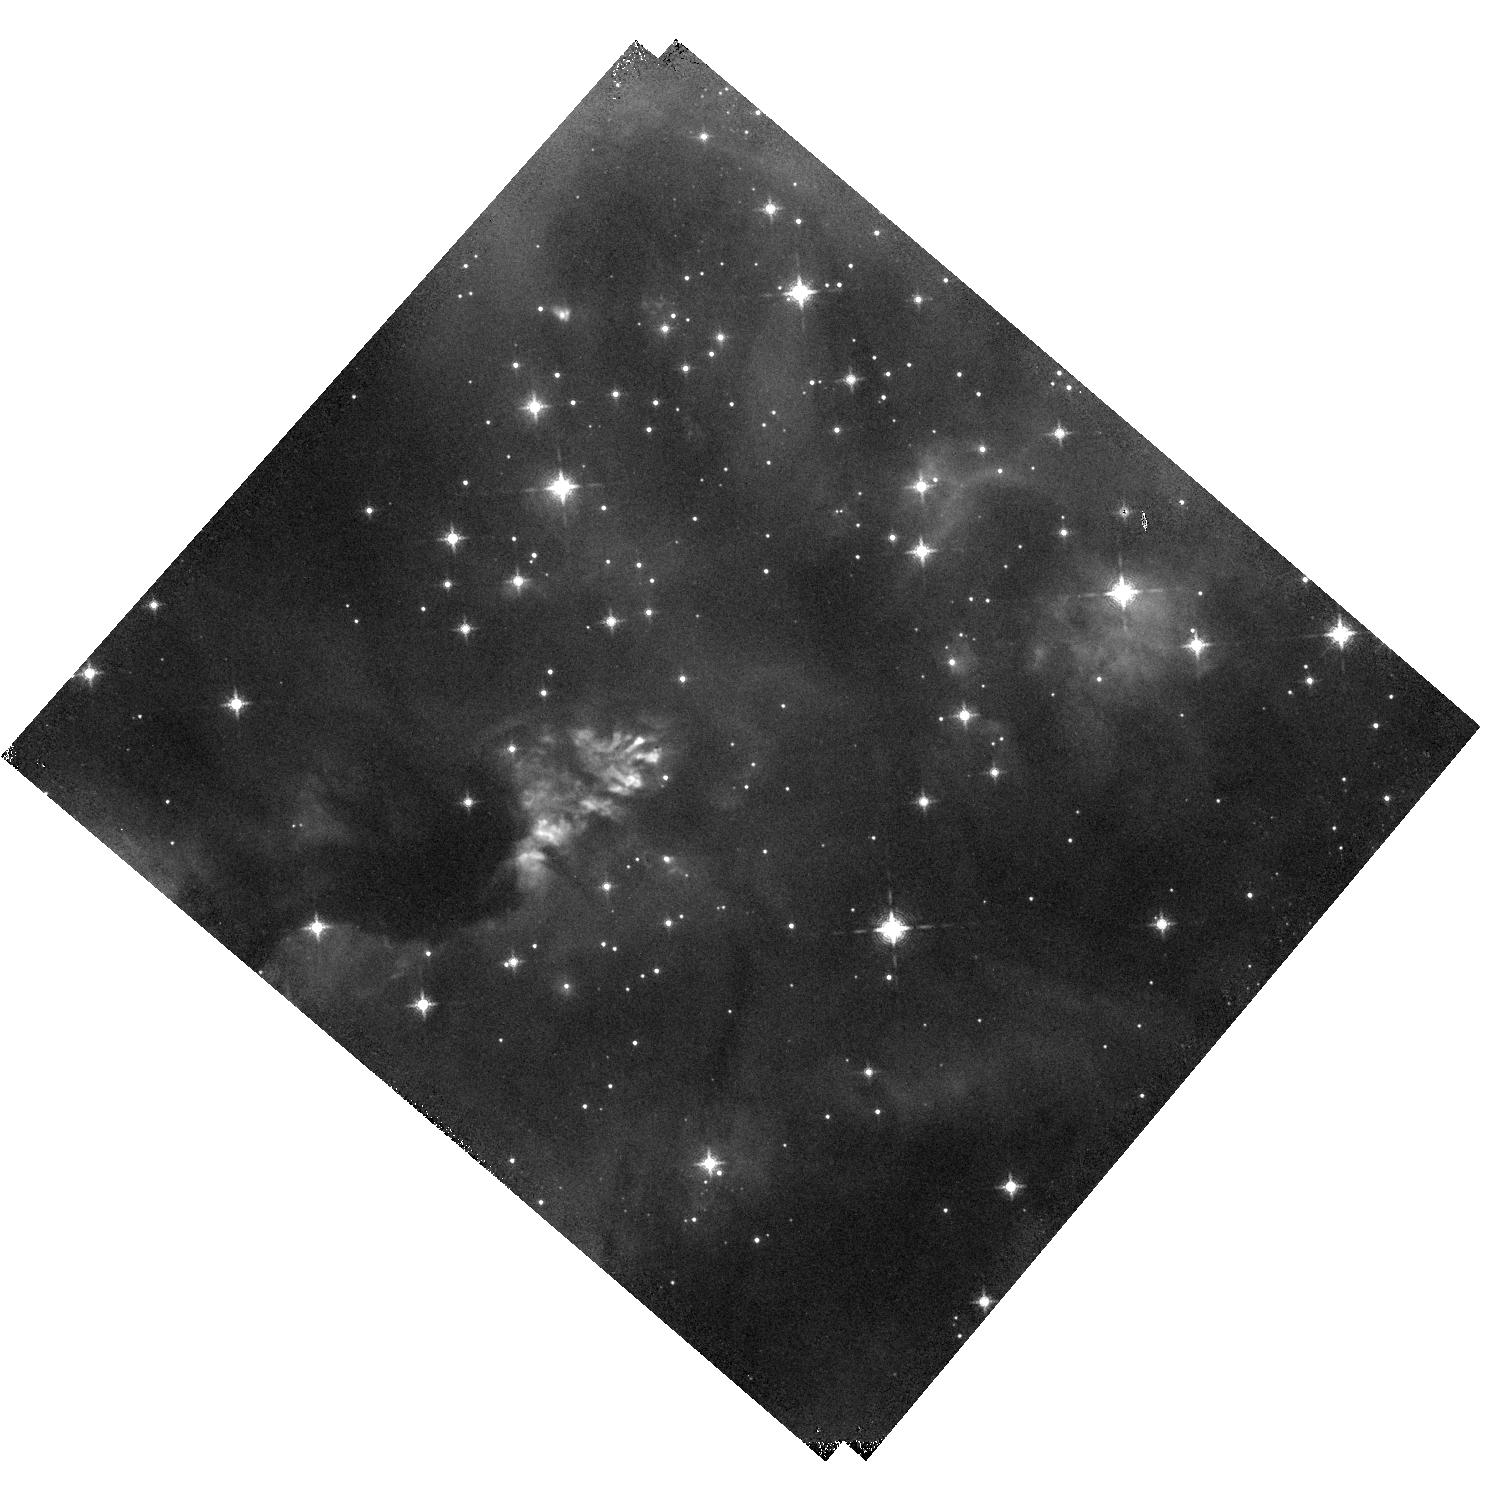
Target: IRAS16562-3959
Instrument: WFC3/IR
Filter: F128N
Exposure: 15 min
Observation ID: hst_14465_05_wfc3_ir_f128n_id3105

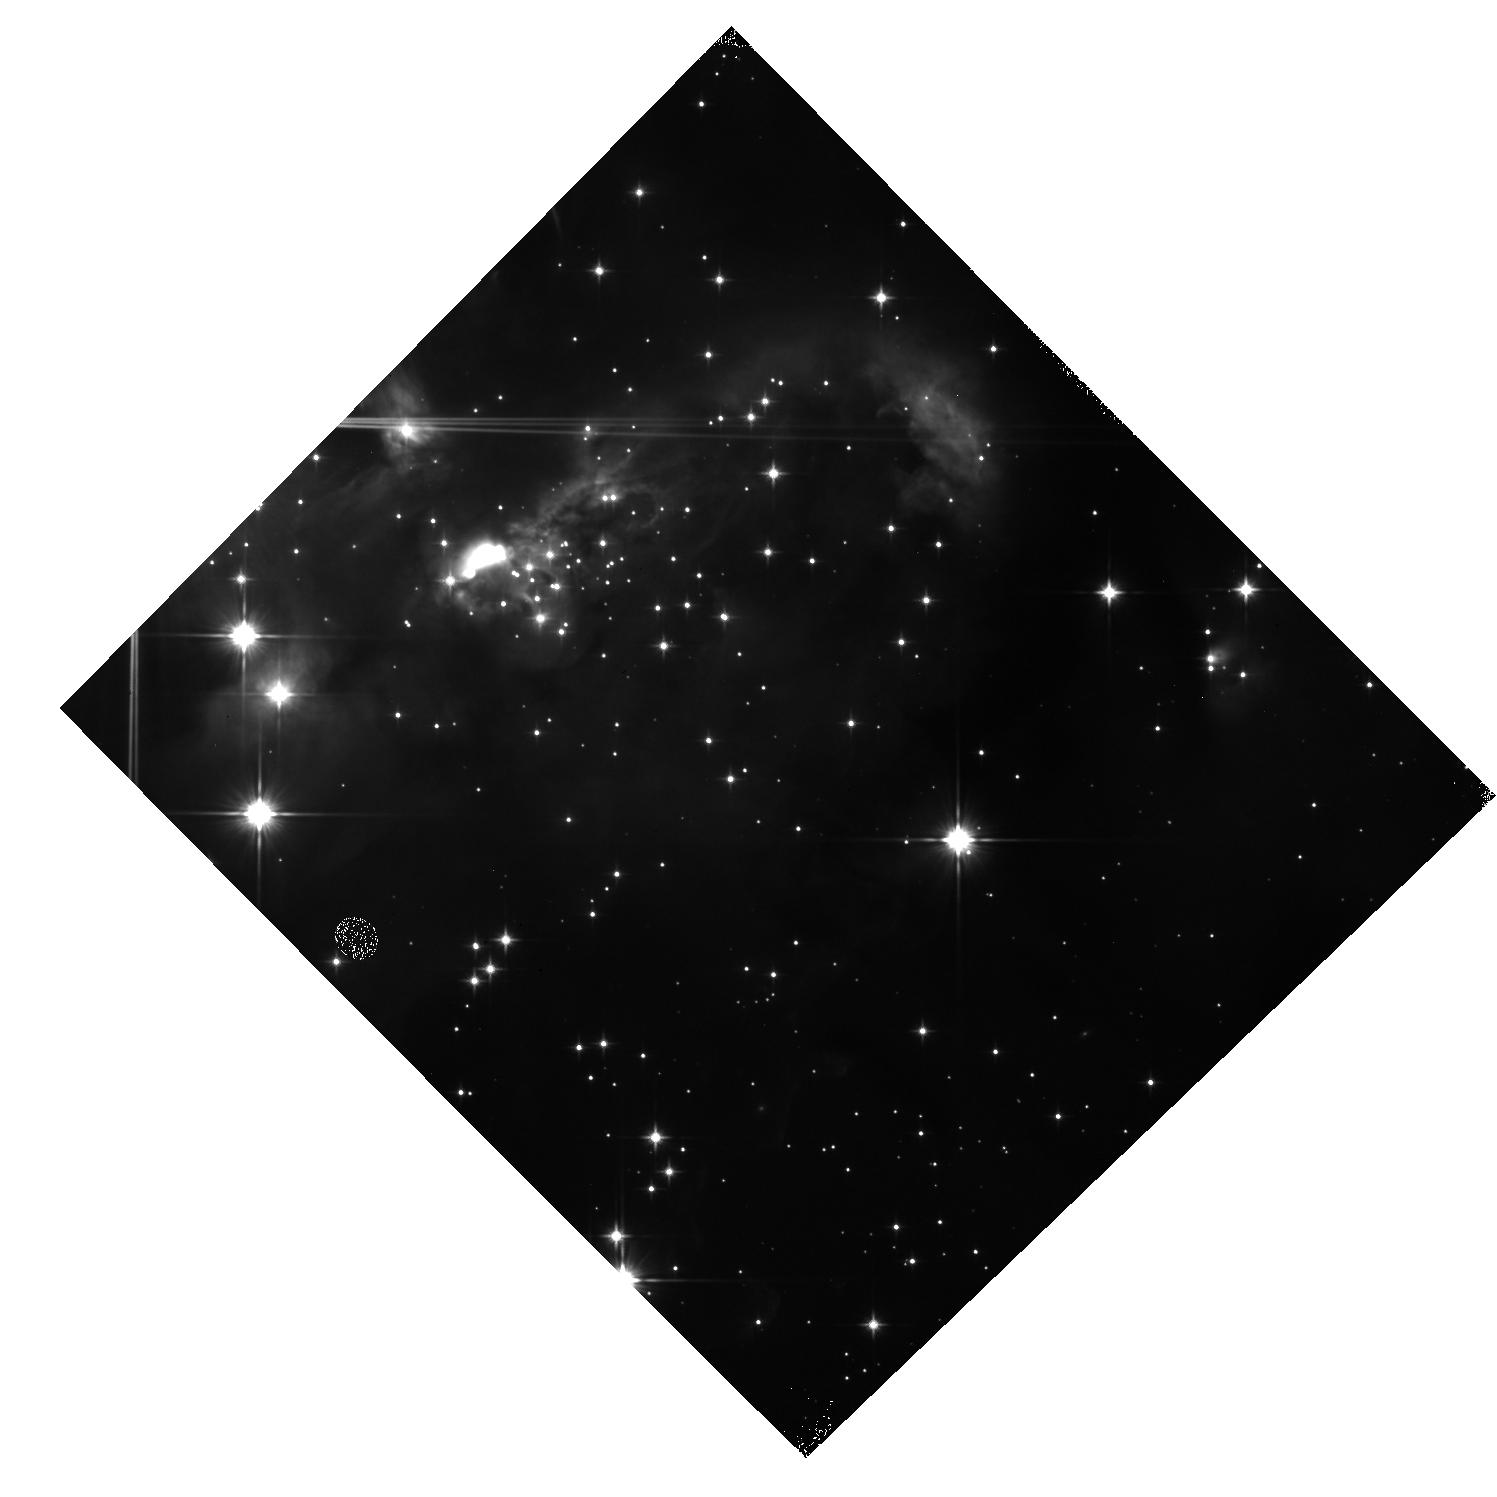
Target: IRAS07299-1651
Instrument: WFC3/IR
Filter: F110W
Exposure: 7 min
Observation ID: hst_14465_02_wfc3_ir_f110w_id3102

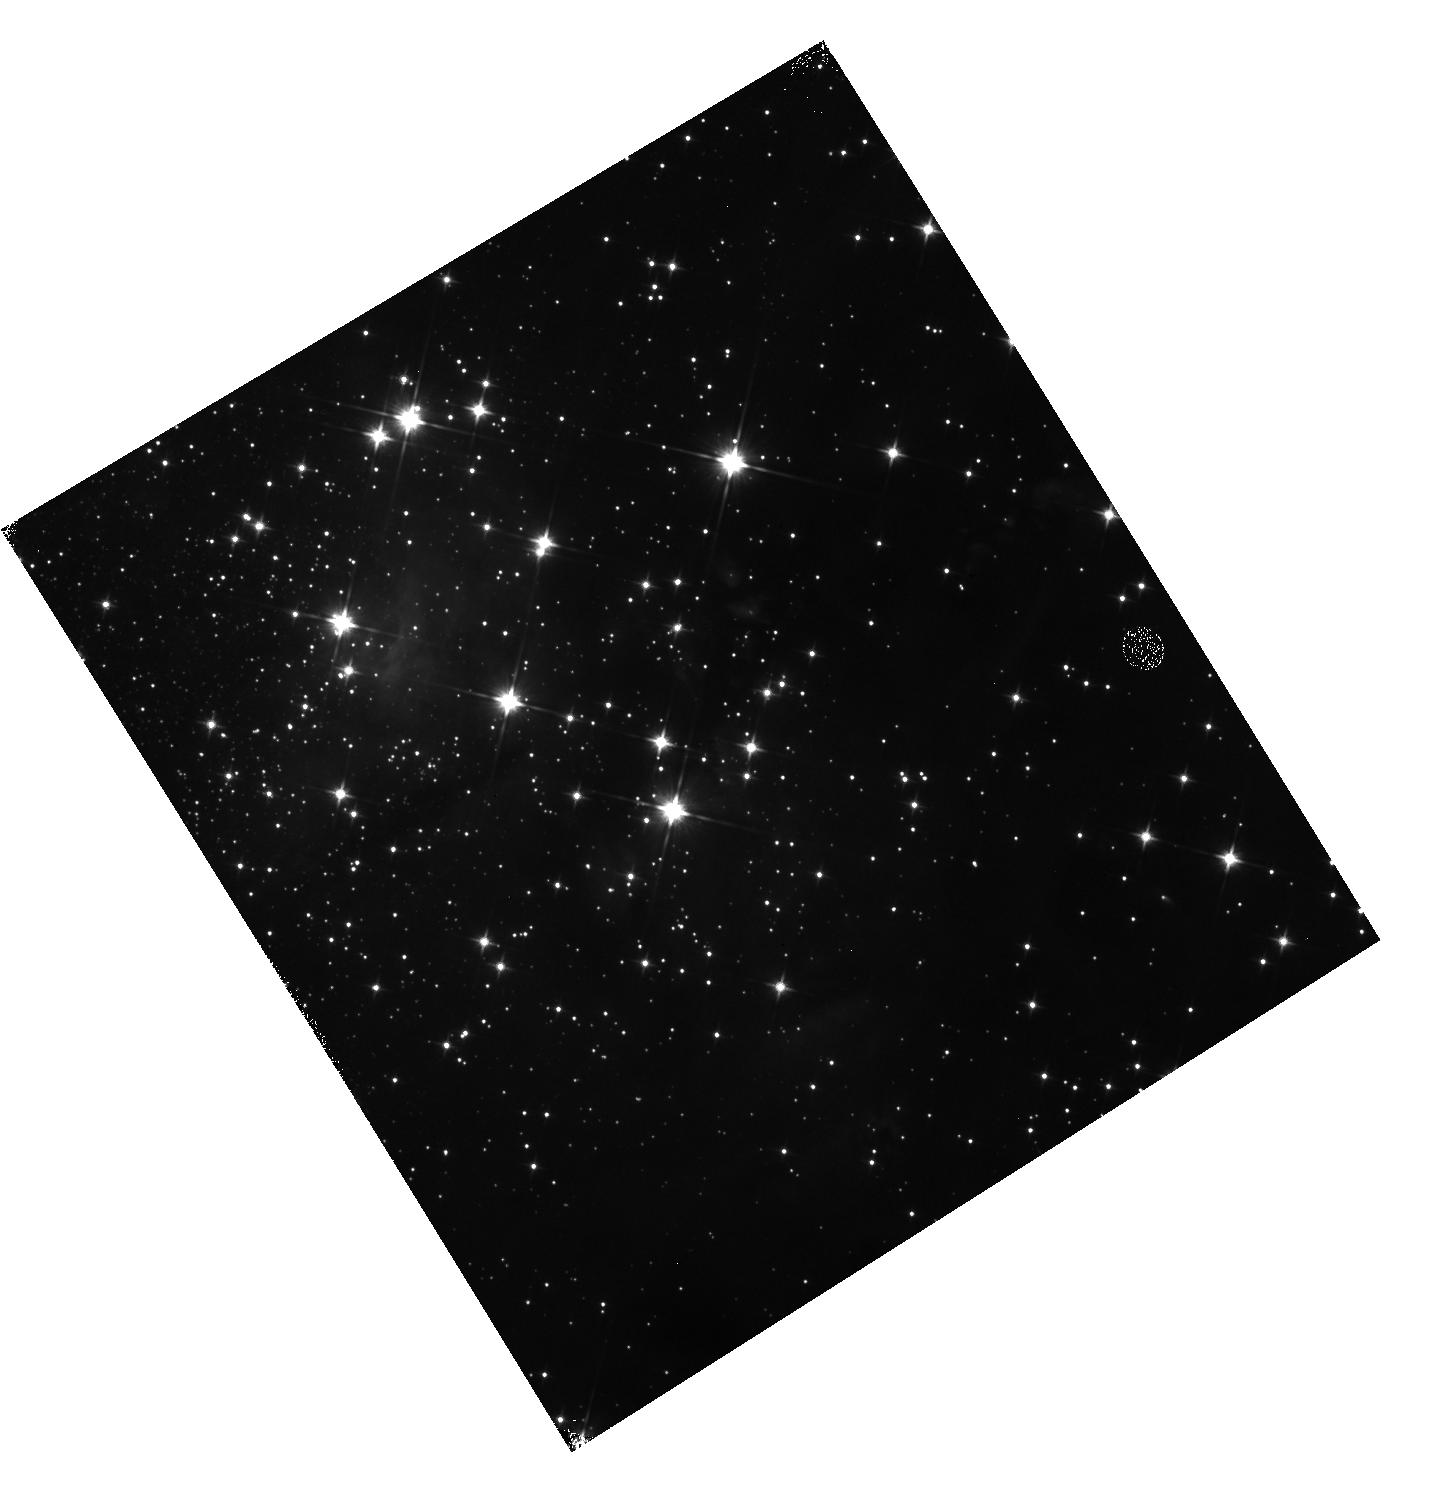
Target: G339.88-1.26
Instrument: WFC3/IR
Filter: F110W
Exposure: 7 min
Observation ID: hst_14465_04_wfc3_ir_f110w_id3104

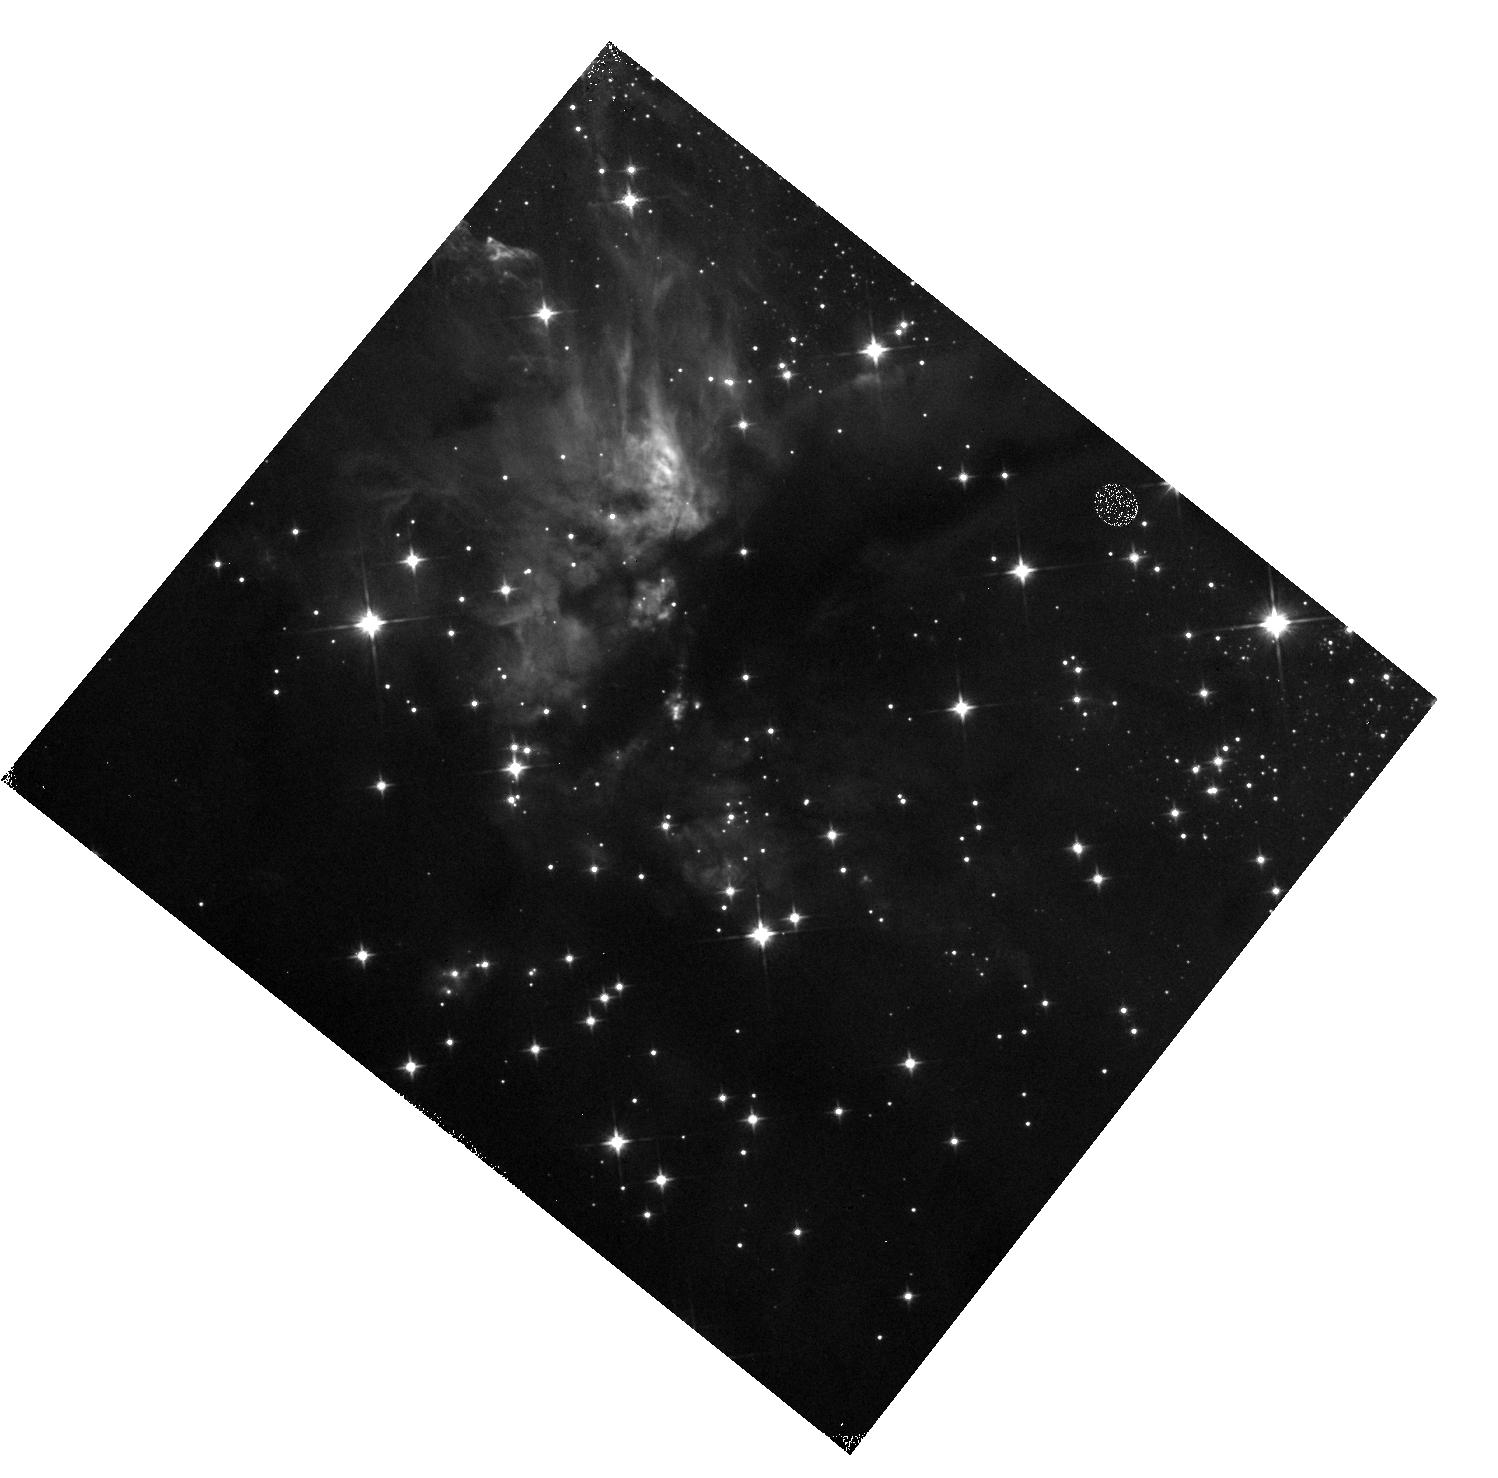
Target: G035.20-0.74
Instrument: WFC3/IR
Filter: F110W
Exposure: 7 min
Observation ID: hst_14465_01_wfc3_ir_f110w_id3101

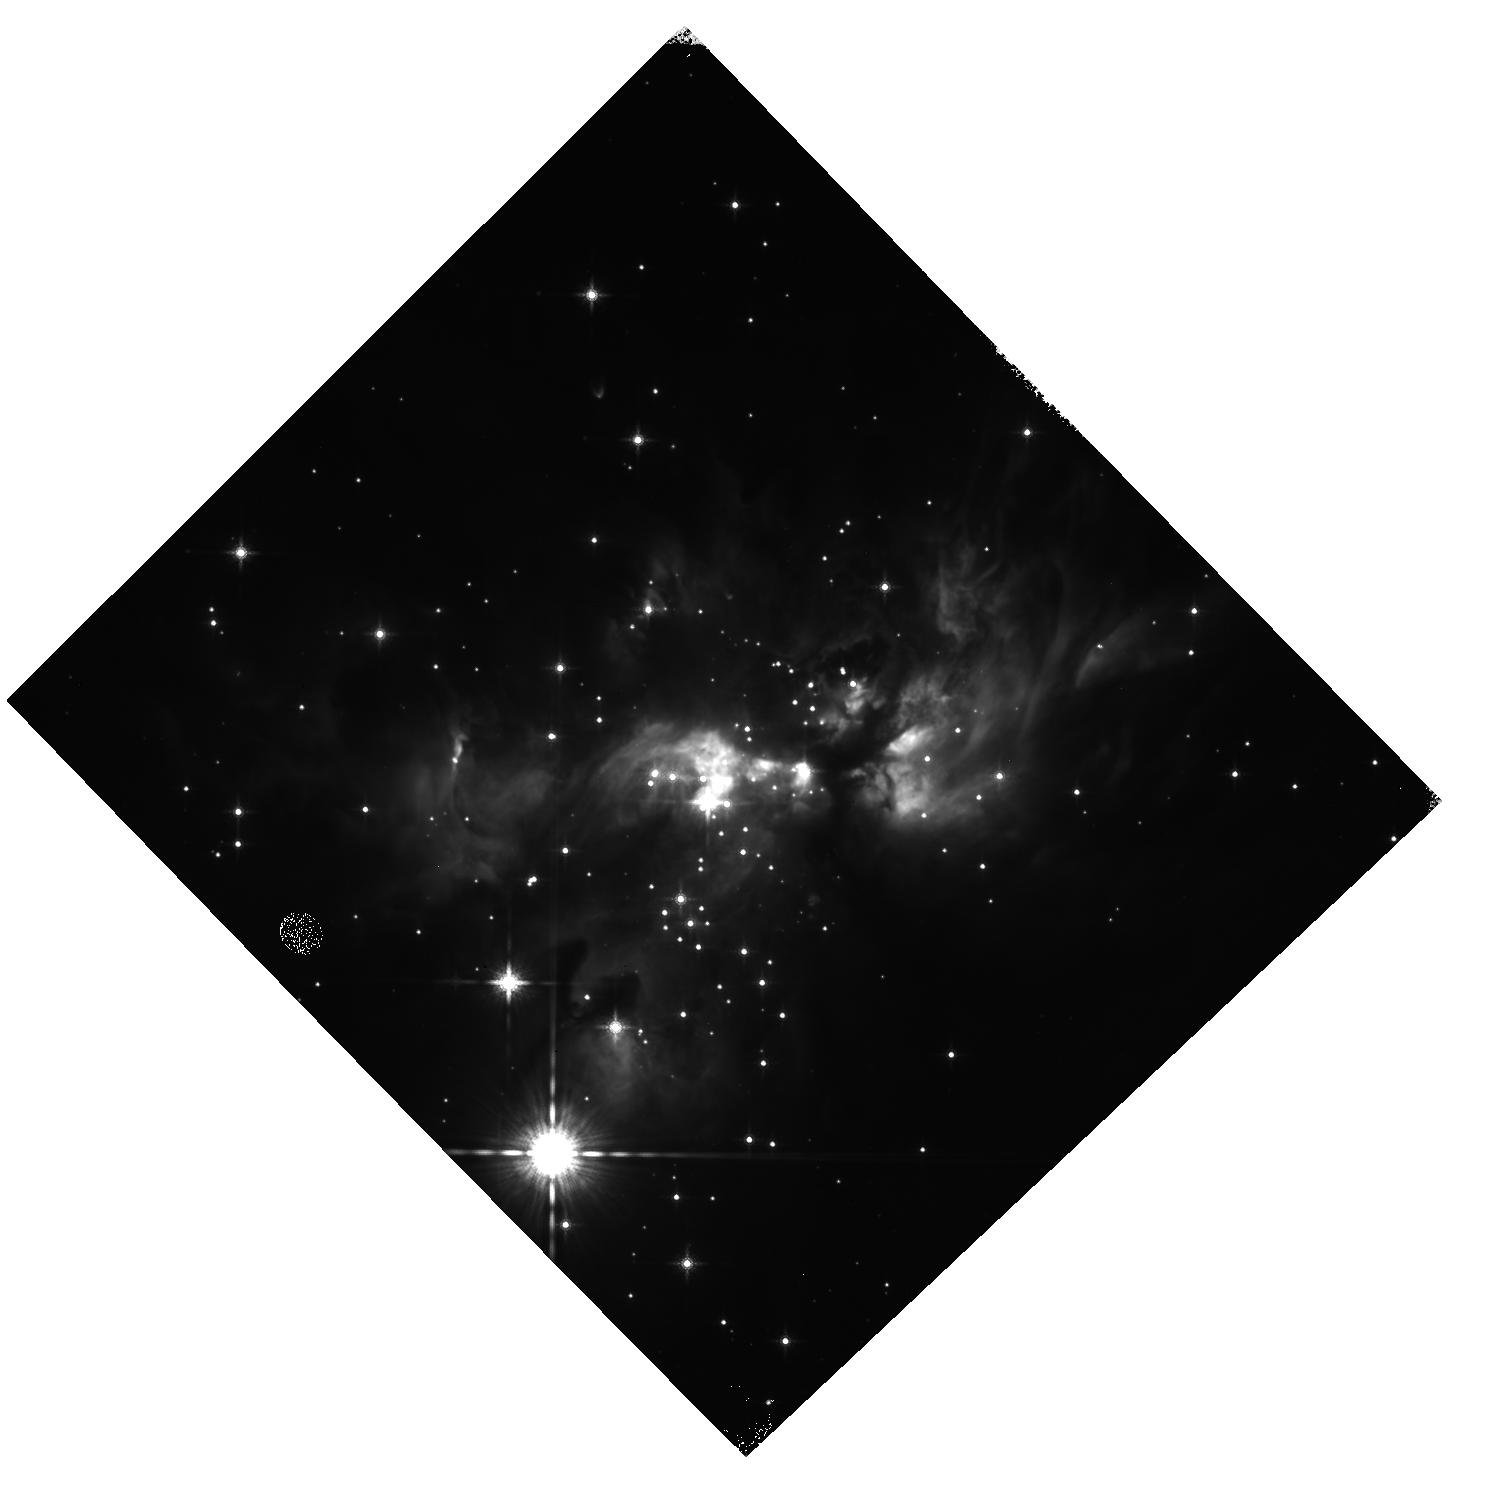
Target: AFGL5180
Instrument: WFC3/IR
Filter: F160W
Exposure: 6 min
Observation ID: hst_14465_03_wfc3_ir_f160w_id3103

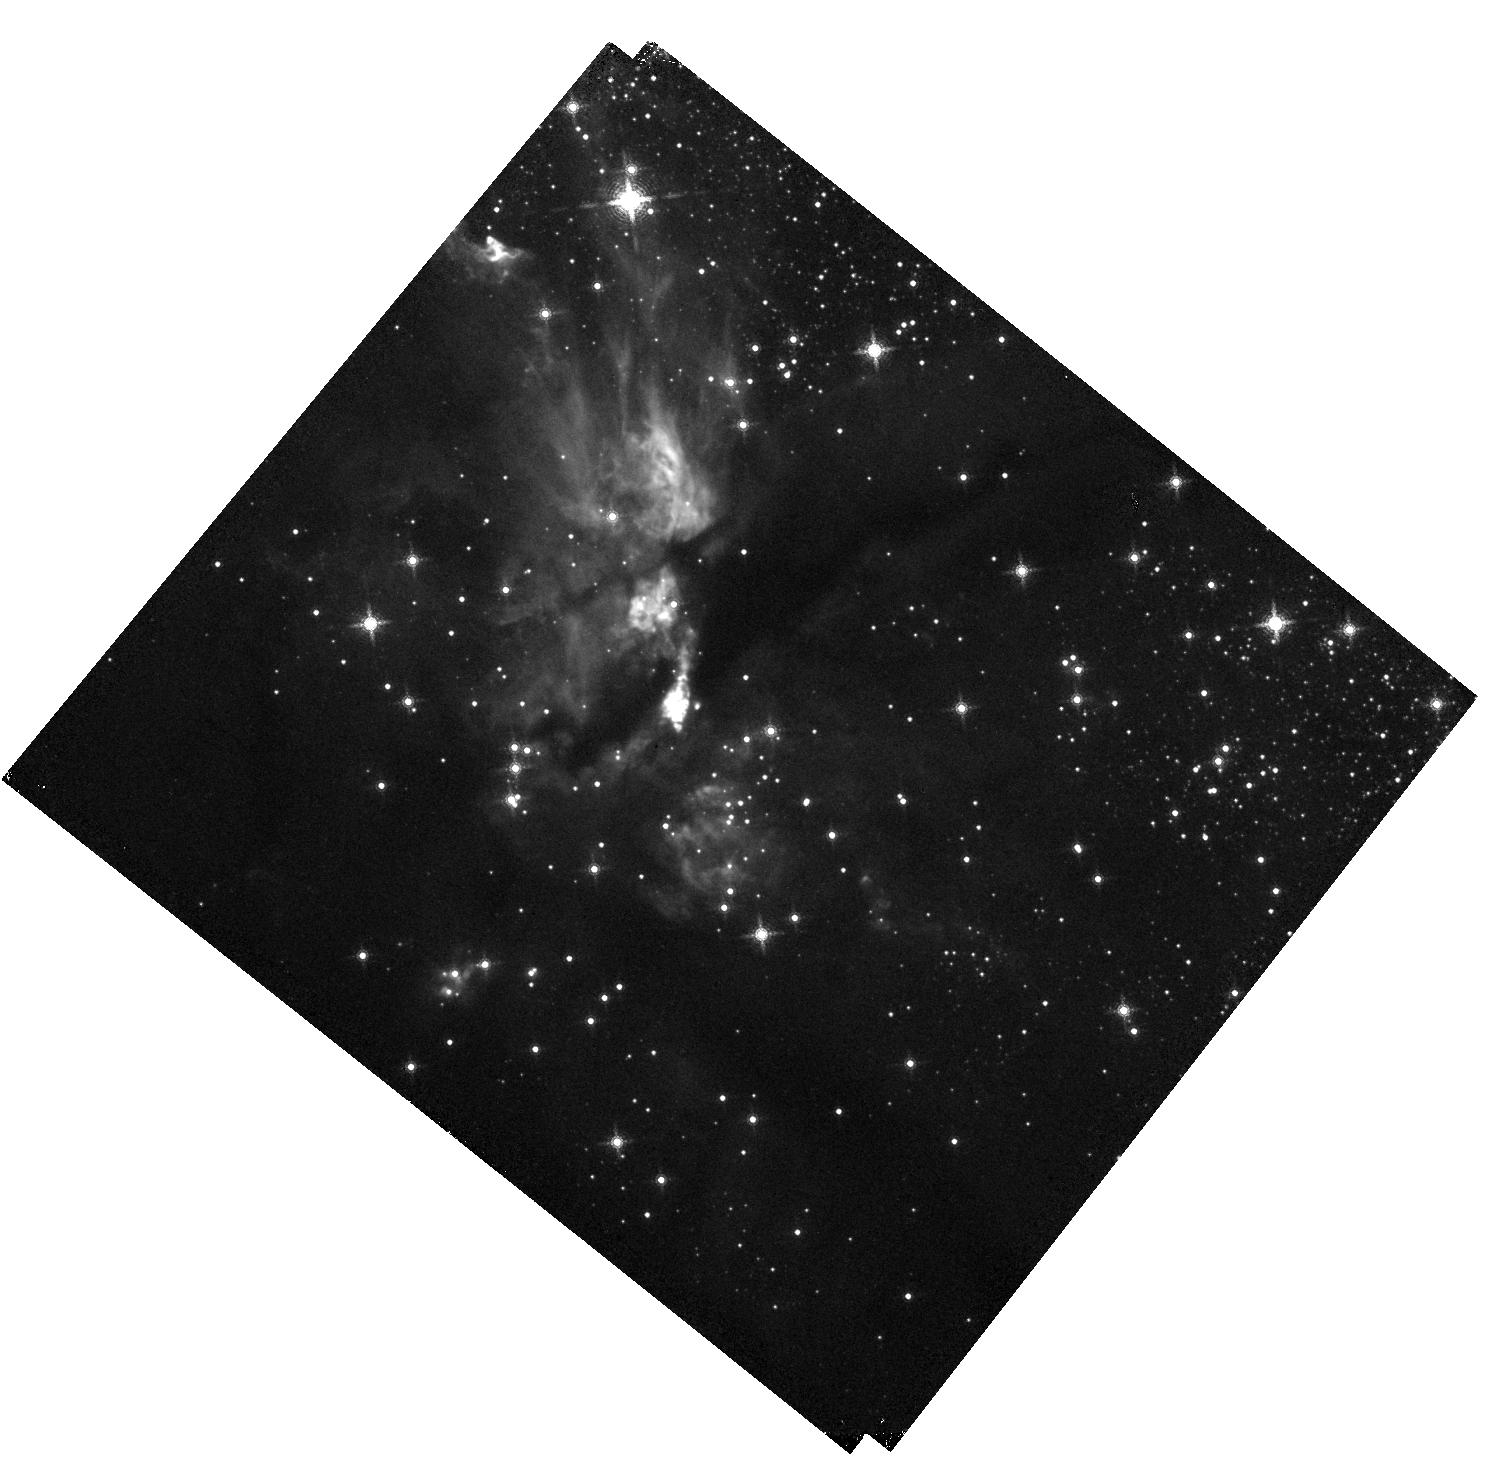
Target: G035.20-0.74
Instrument: WFC3/IR
Filter: F164N
Exposure: 15 min
Observation ID: hst_14465_01_wfc3_ir_f164n_id3101

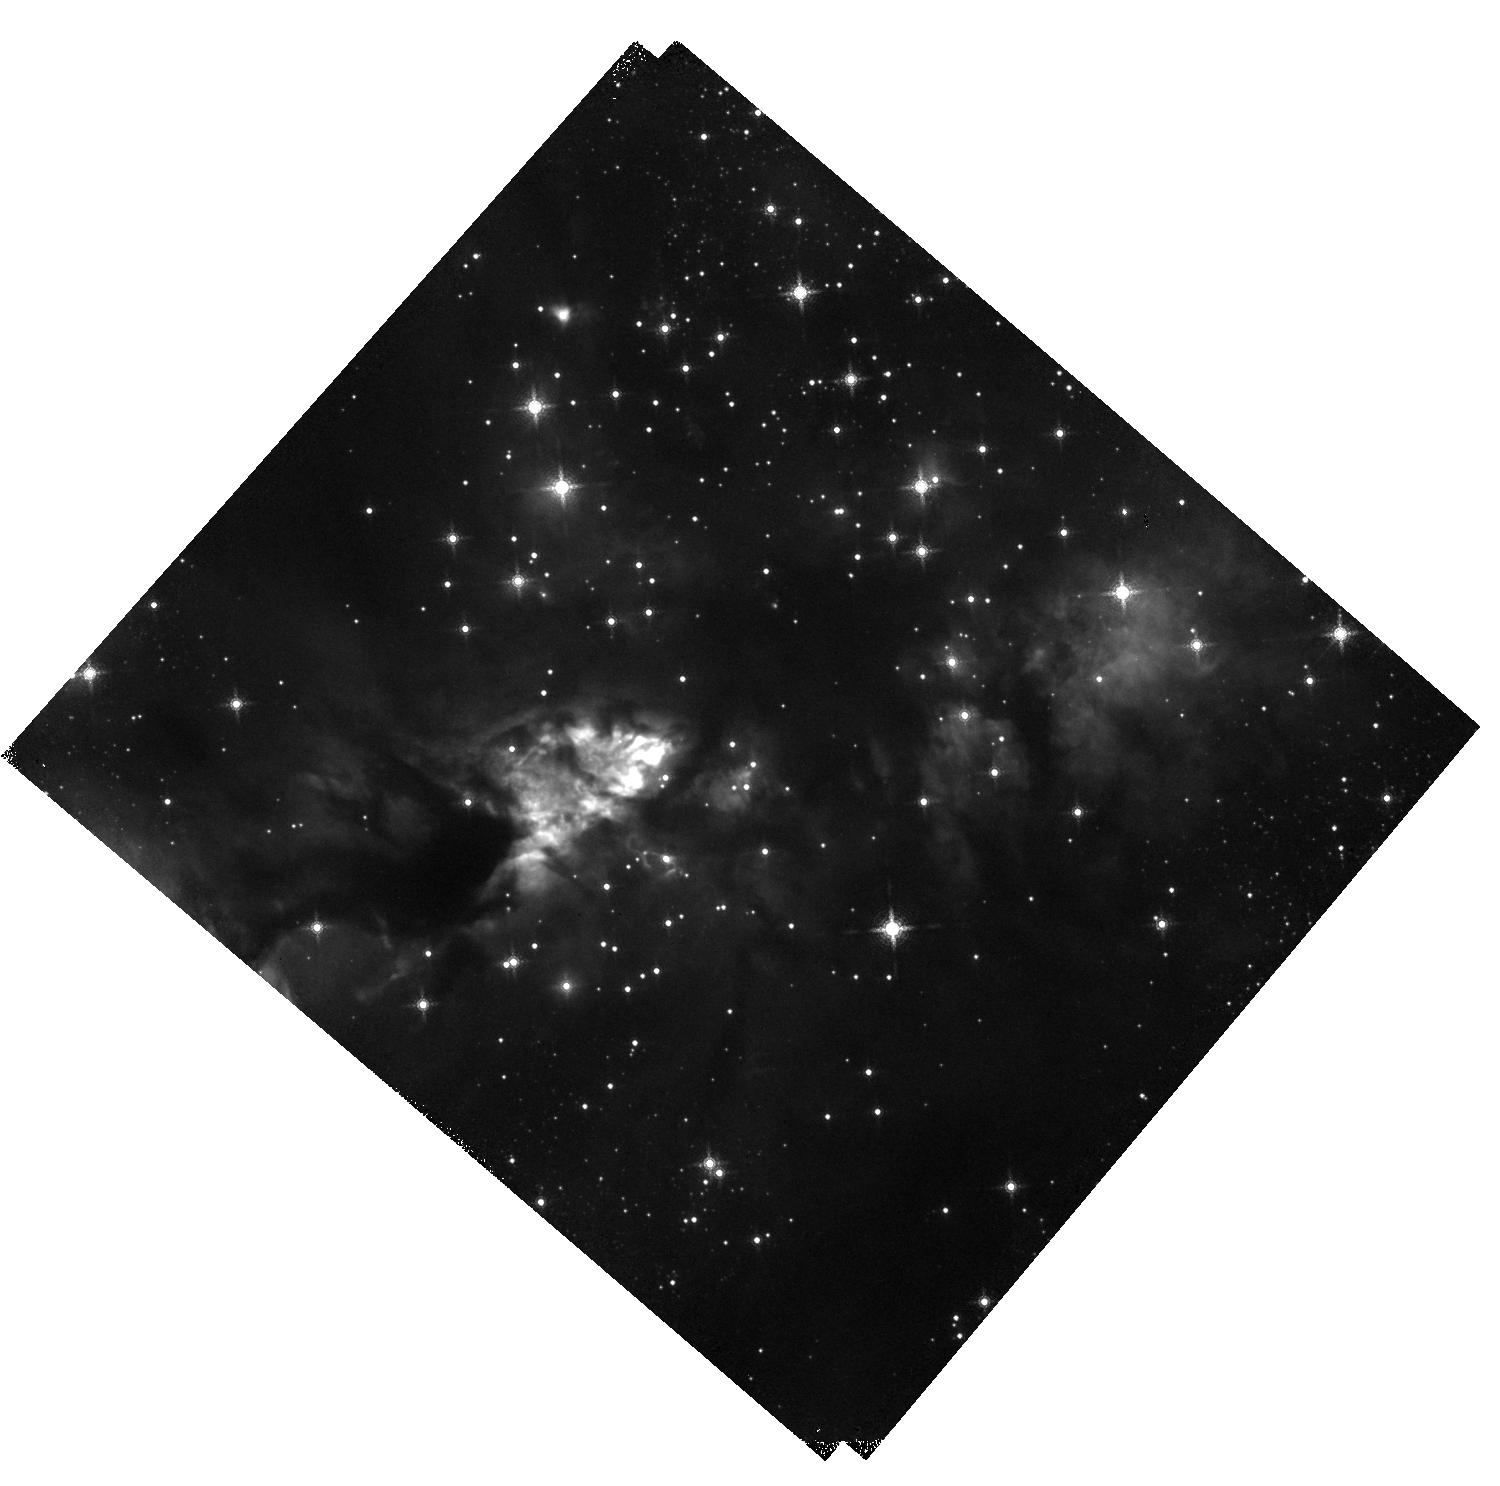
Target: IRAS16562-3959
Instrument: WFC3/IR
Filter: F164N
Exposure: 15 min
Observation ID: hst_14465_05_wfc3_ir_f164n_id3105

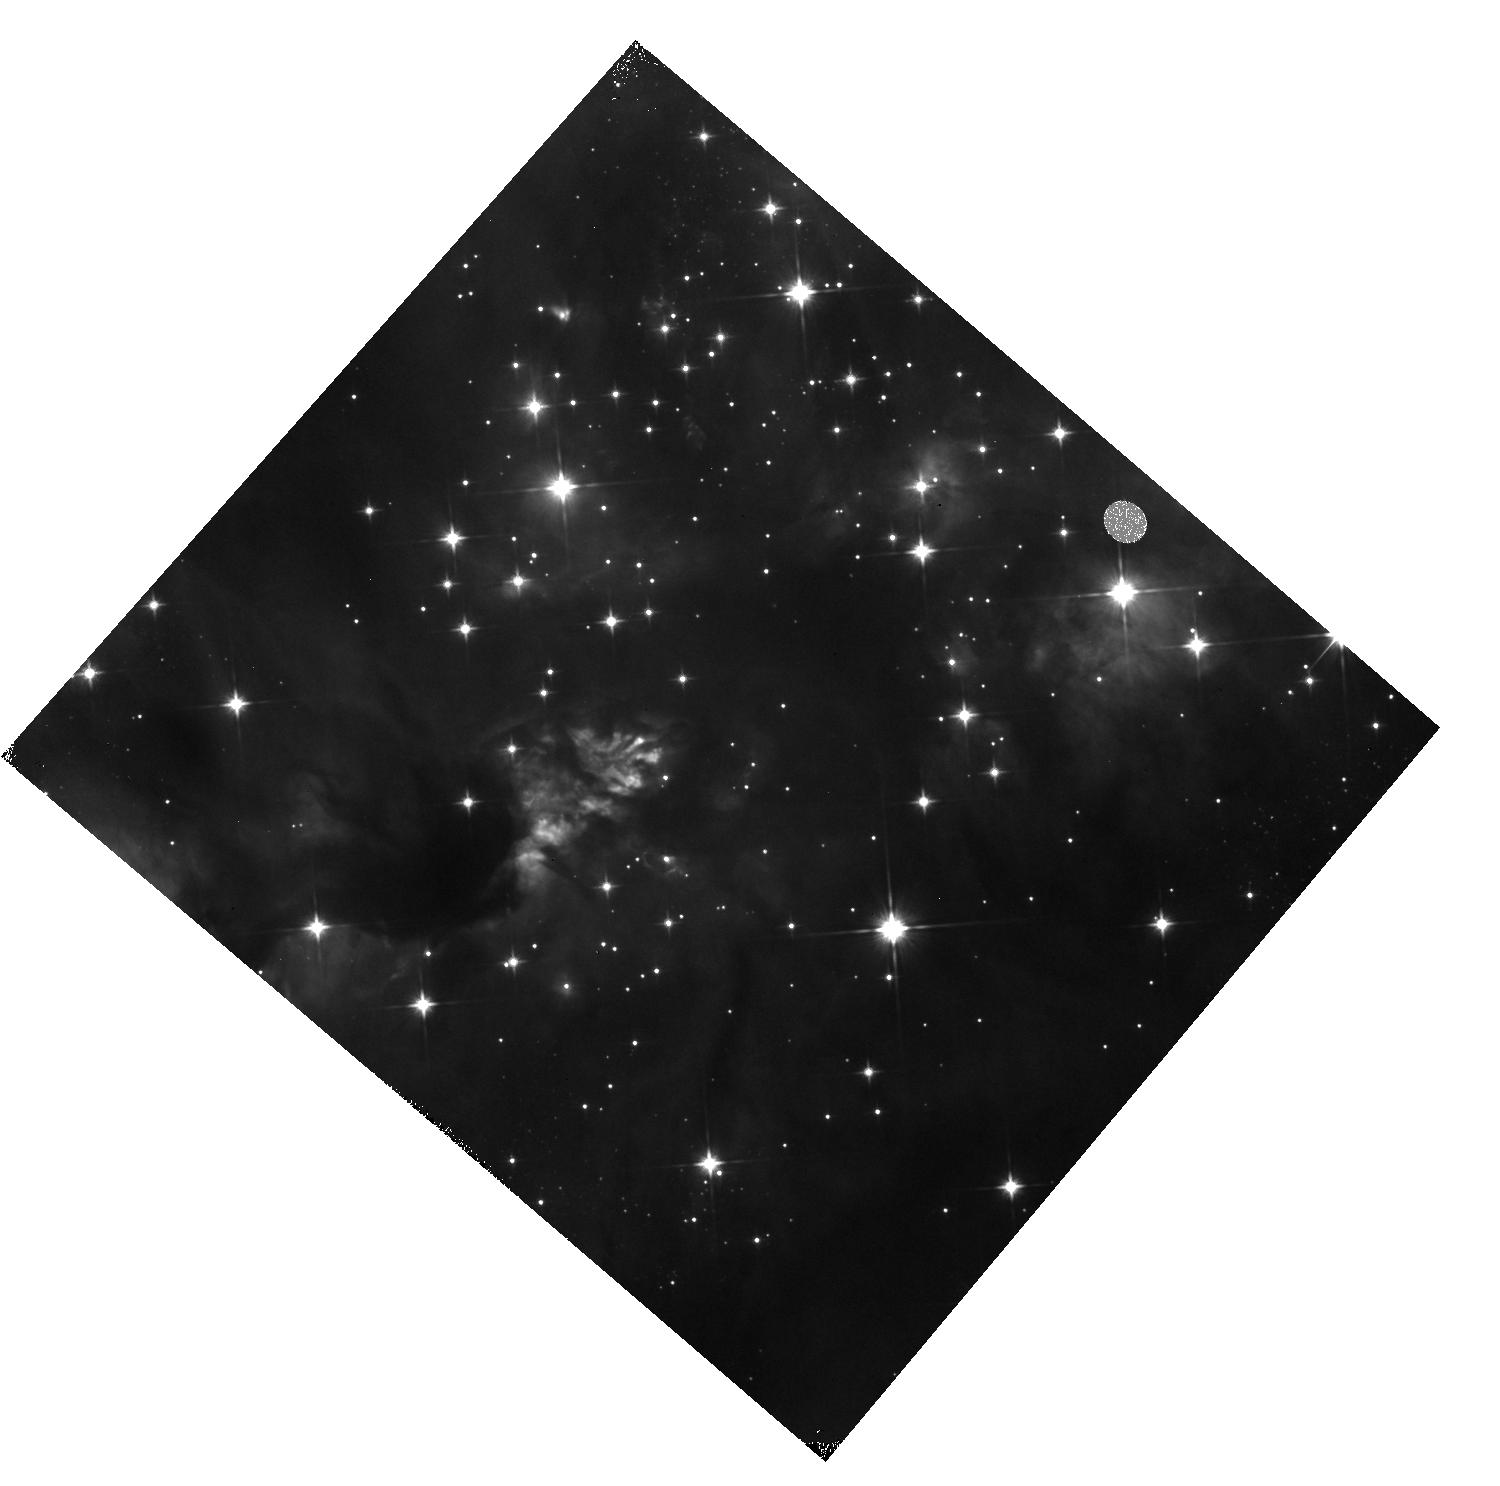
Target: IRAS16562-3959
Instrument: WFC3/IR
Filter: F110W
Exposure: 7 min
Observation ID: hst_14465_05_wfc3_ir_f110w_id3105

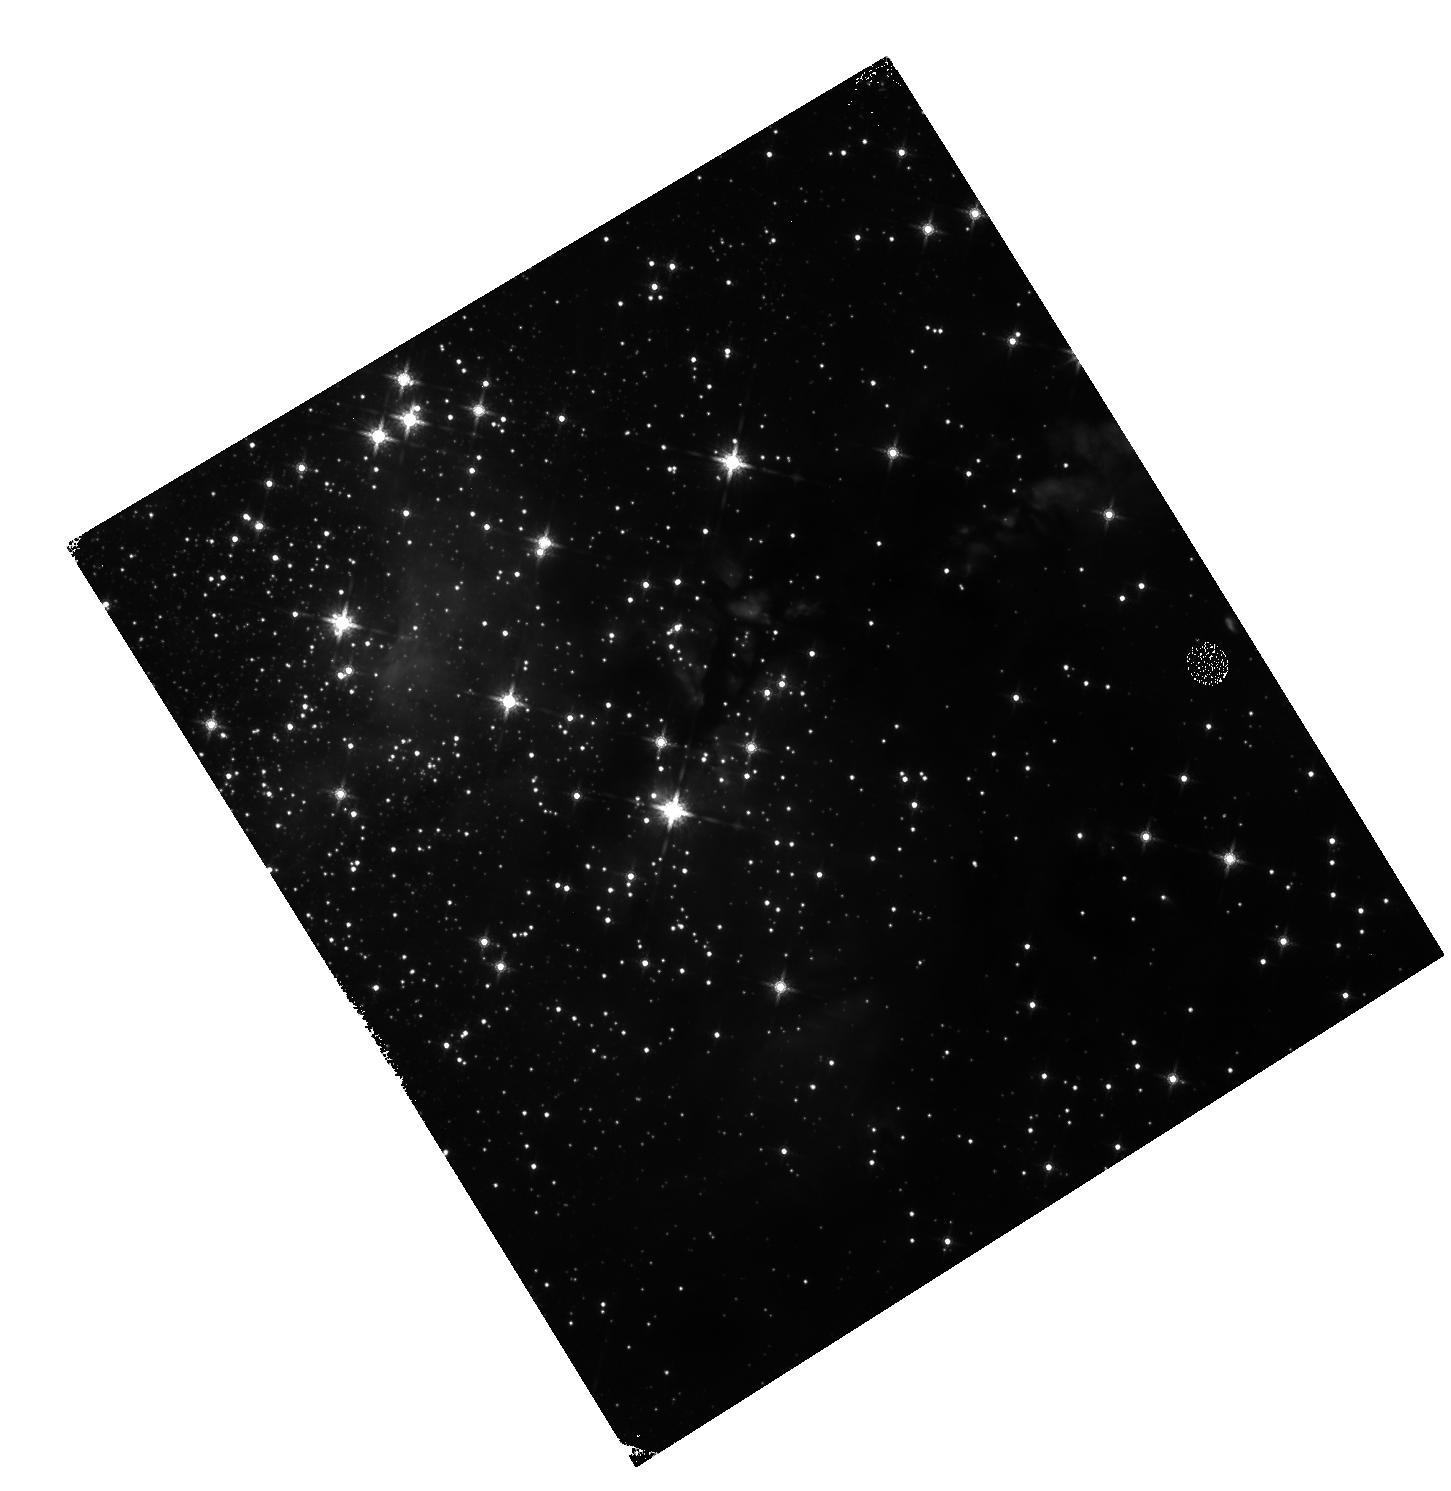
Target: G339.88-1.26
Instrument: WFC3/IR
Filter: F160W
Exposure: 7 min
Observation ID: hst_14465_04_wfc3_ir_f160w_id3104

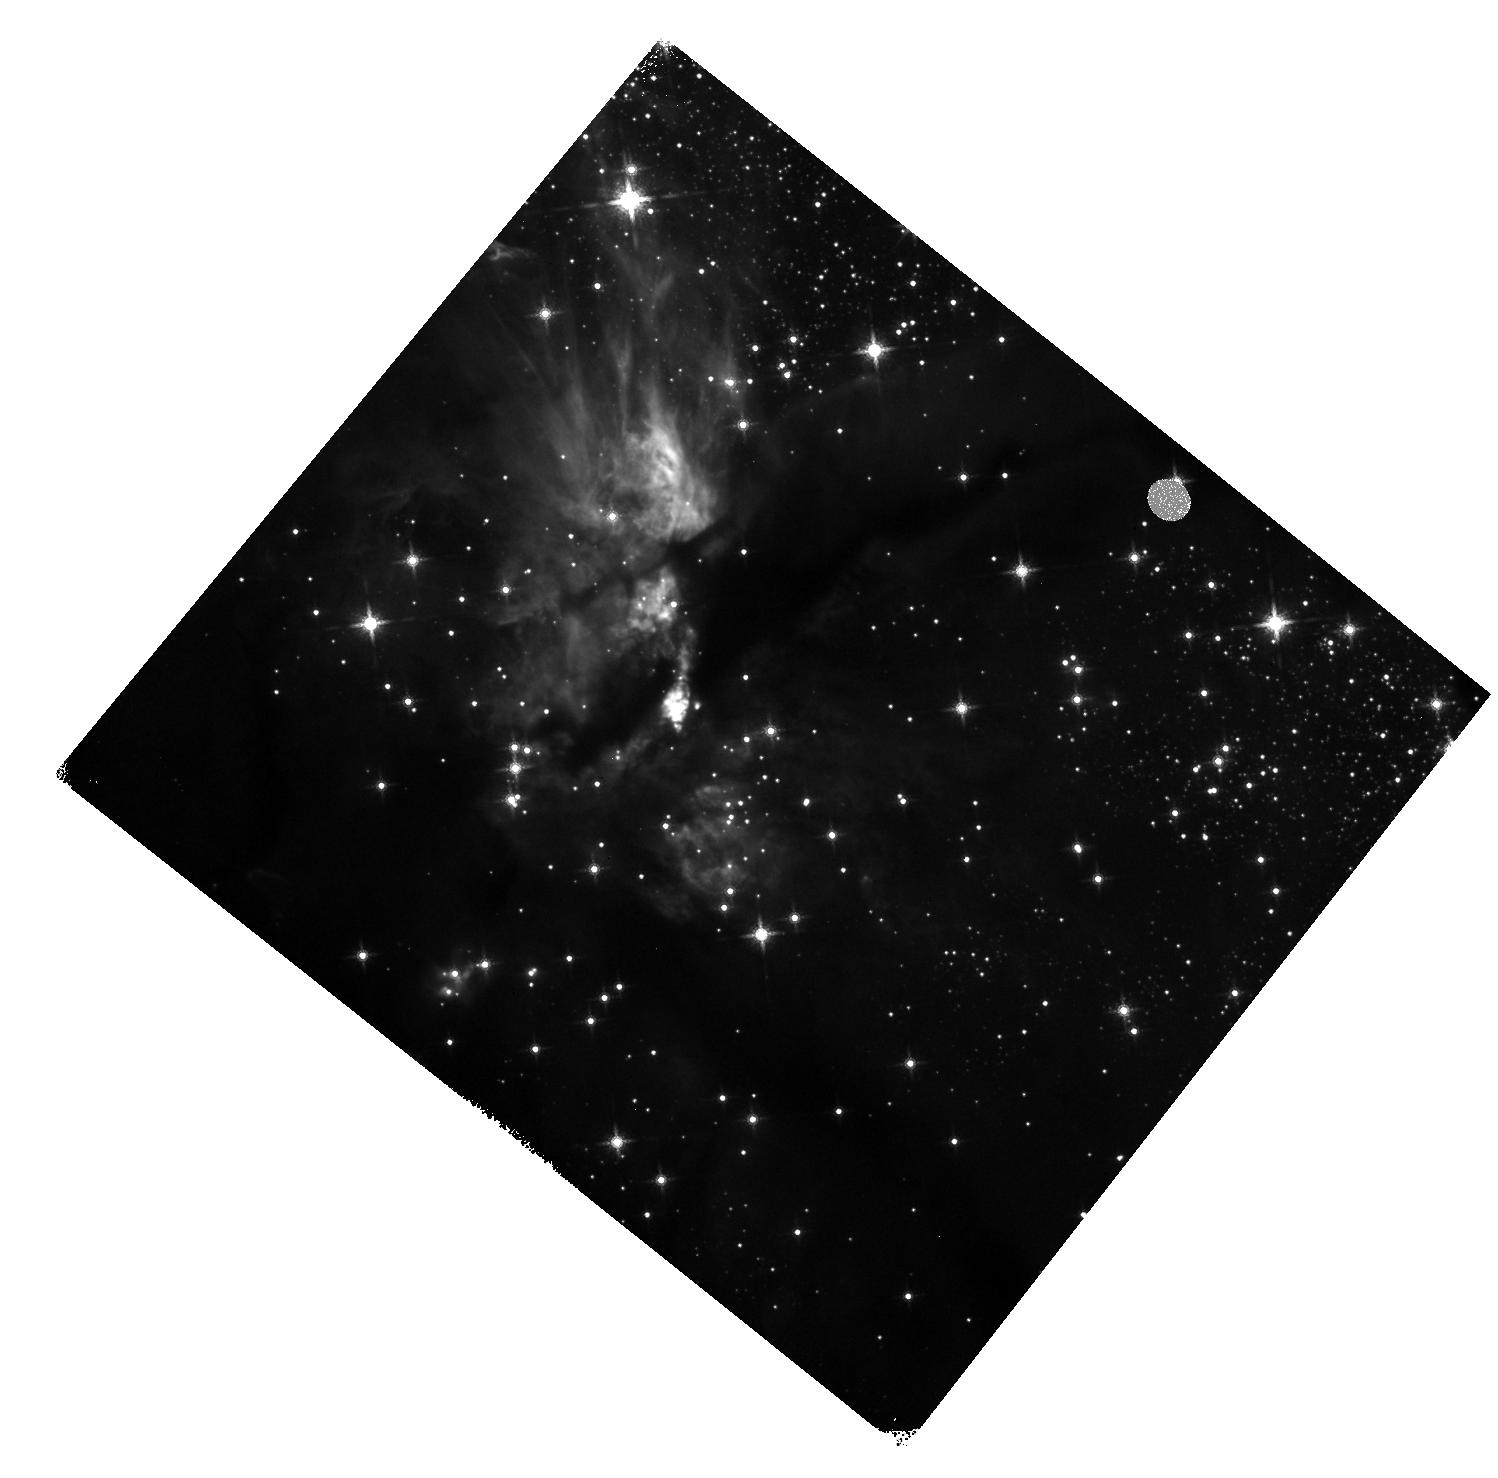
Target: G035.20-0.74
Instrument: WFC3/IR
Filter: F160W
Exposure: 6 min
Observation ID: hst_14465_01_wfc3_ir_f160w_id3101

Peering to the Heart of Massive Star Birth (PI: Tan, Jonathan Charles)

We propose a small survey of massive/intermediate-mass protostars with WFC3/IR to probe J and H band continuum emission, the Pa-beta and the [FeII] emission. The protostar sample is already the subject of approved SOFIA-FORCAST observations from 10-40 microns. Combined with sophisticated radiative transfer models, these observations are providing the most detailed constraints on the nature of massive protostars, their luminosities, outflow cavity structures and orientations, and distribution of surrounding dense core gas and dust. Recently, we were also awarded ALMA Cycle 3 time to study these sources at up to 0.14" resolution. The proposed HST observations, with very similar resolution, have three main goals: 1) Detect and characterize J and H band continuum emission from the massive/intermediate-mass protostars, which is expected to arise from jet and outflow knot features and from scattered light emerging from the outflow cavities; 2) Detect and characterize Pa-beta and [FeII] line emission tracing ionized and FUV-illuminated regions around the massive protostars, important diagnostics of the protostellar source and its outflow structure; 3) Search for lower-mass protostars that may be clustered around the forming massive protostar. All of these objectives will help test massive star formation theories. The high sensitivity and angular resolution of WFC3/IR enables these observations to be carried out efficiently in a timely fashion. Mid-Cycle observations are critical for near contemporaneous observation with ALMA, since jet/outflow knots may have large proper motions, and to maximize the potential time baseline for a future HST study of jet/outflow proper motions.